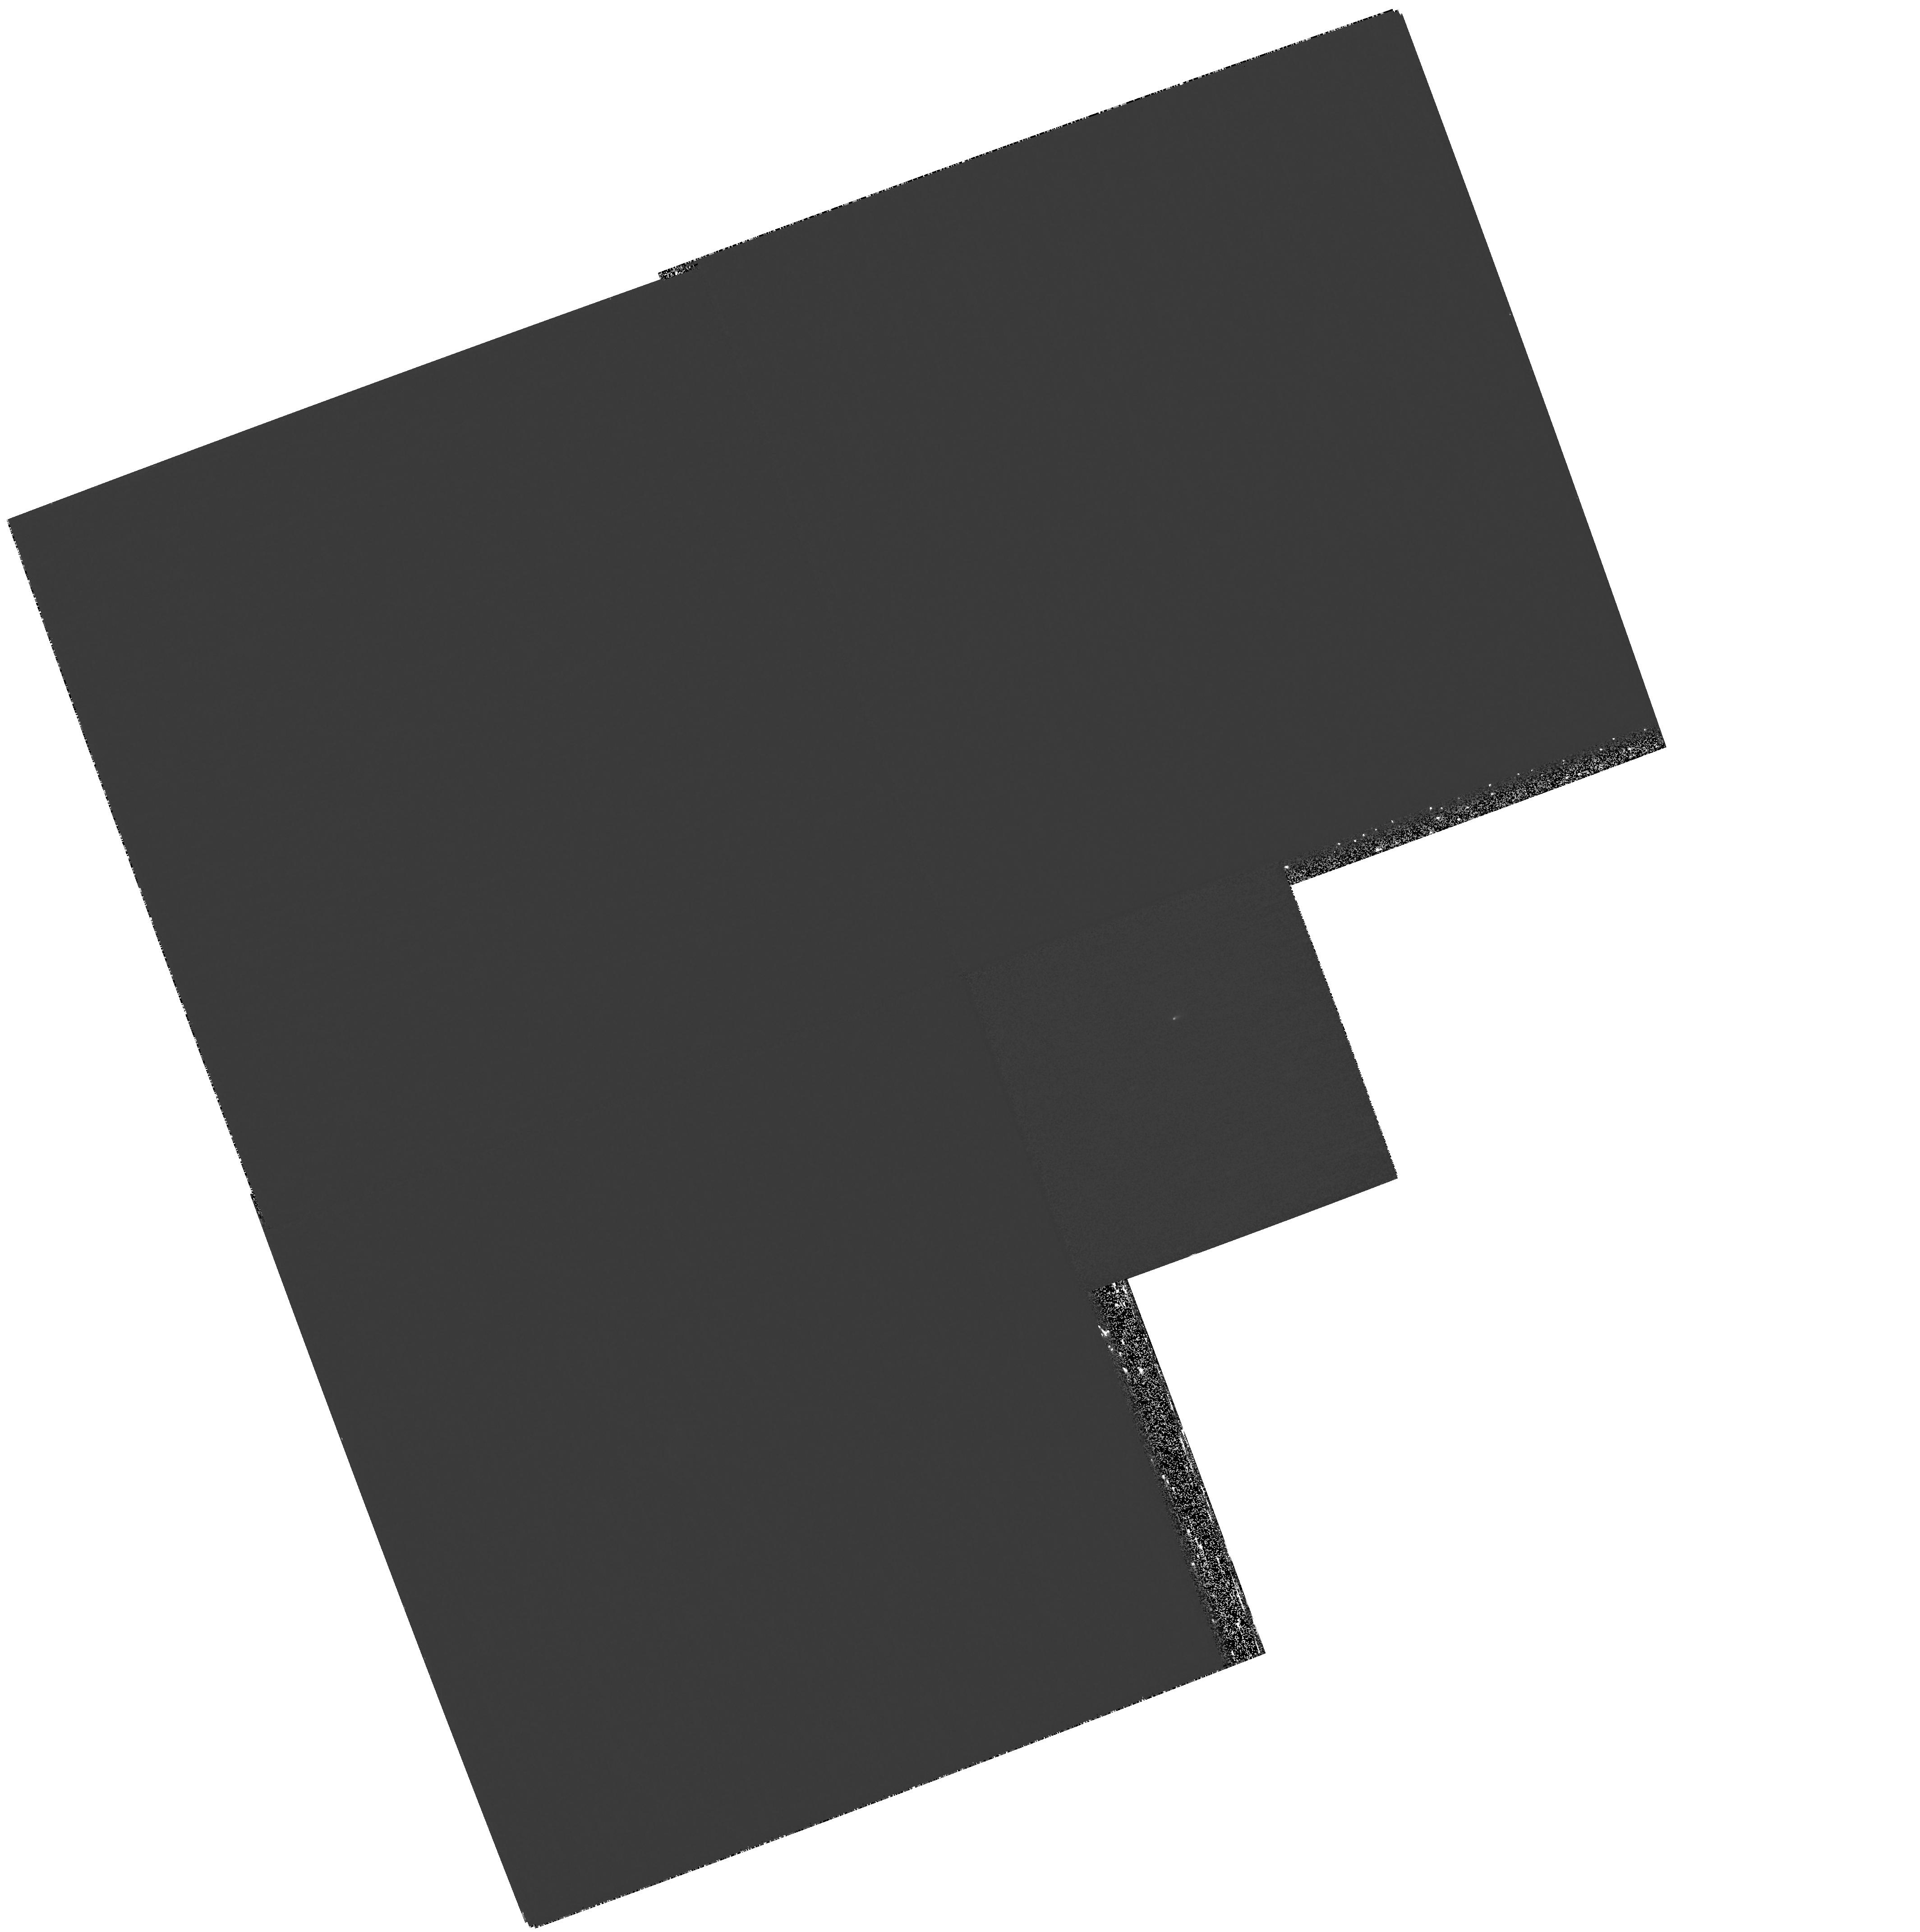
Target: NGC7674
Instrument: WFPC2/PC
Filter: F218W
Exposure: 1.1 h
Observation ID: hst_11196_54_wfpc2_pc_f218w_ua2954

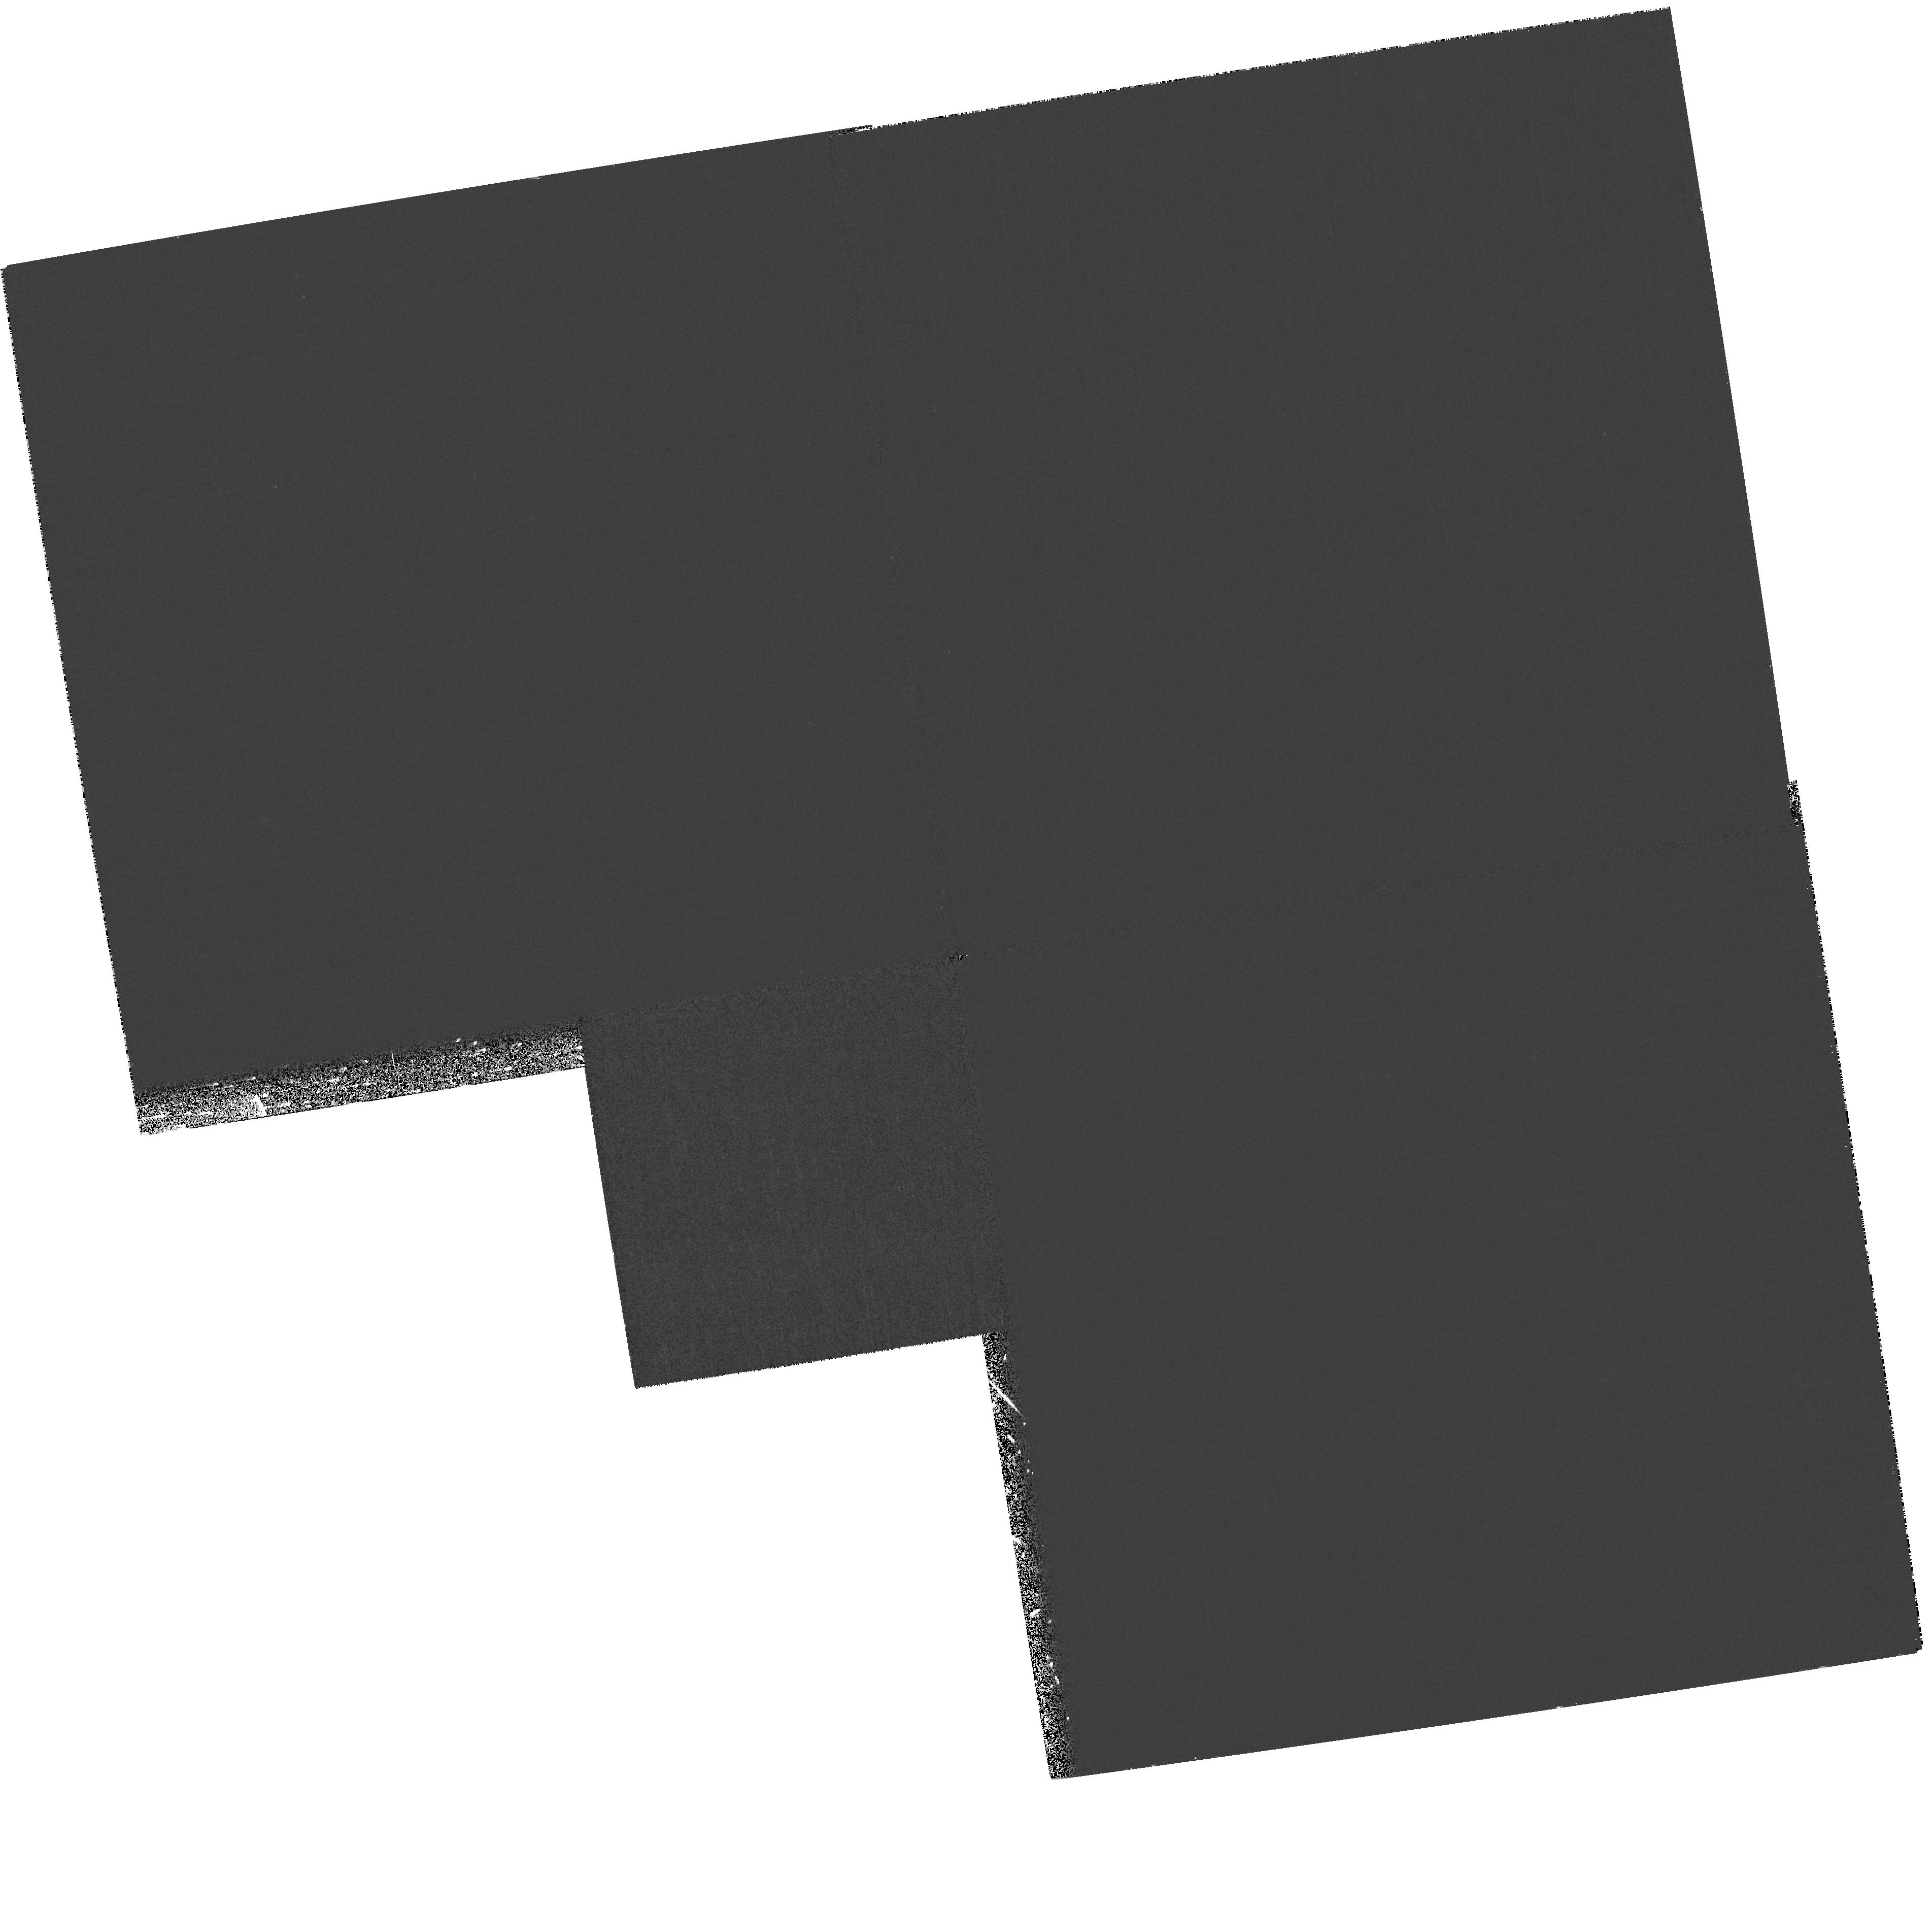
Target: UGC09618NED02
Instrument: WFPC2/PC
Filter: F218W
Exposure: 32 min
Observation ID: hst_11196_47_wfpc2_pc_f218w_ua2947

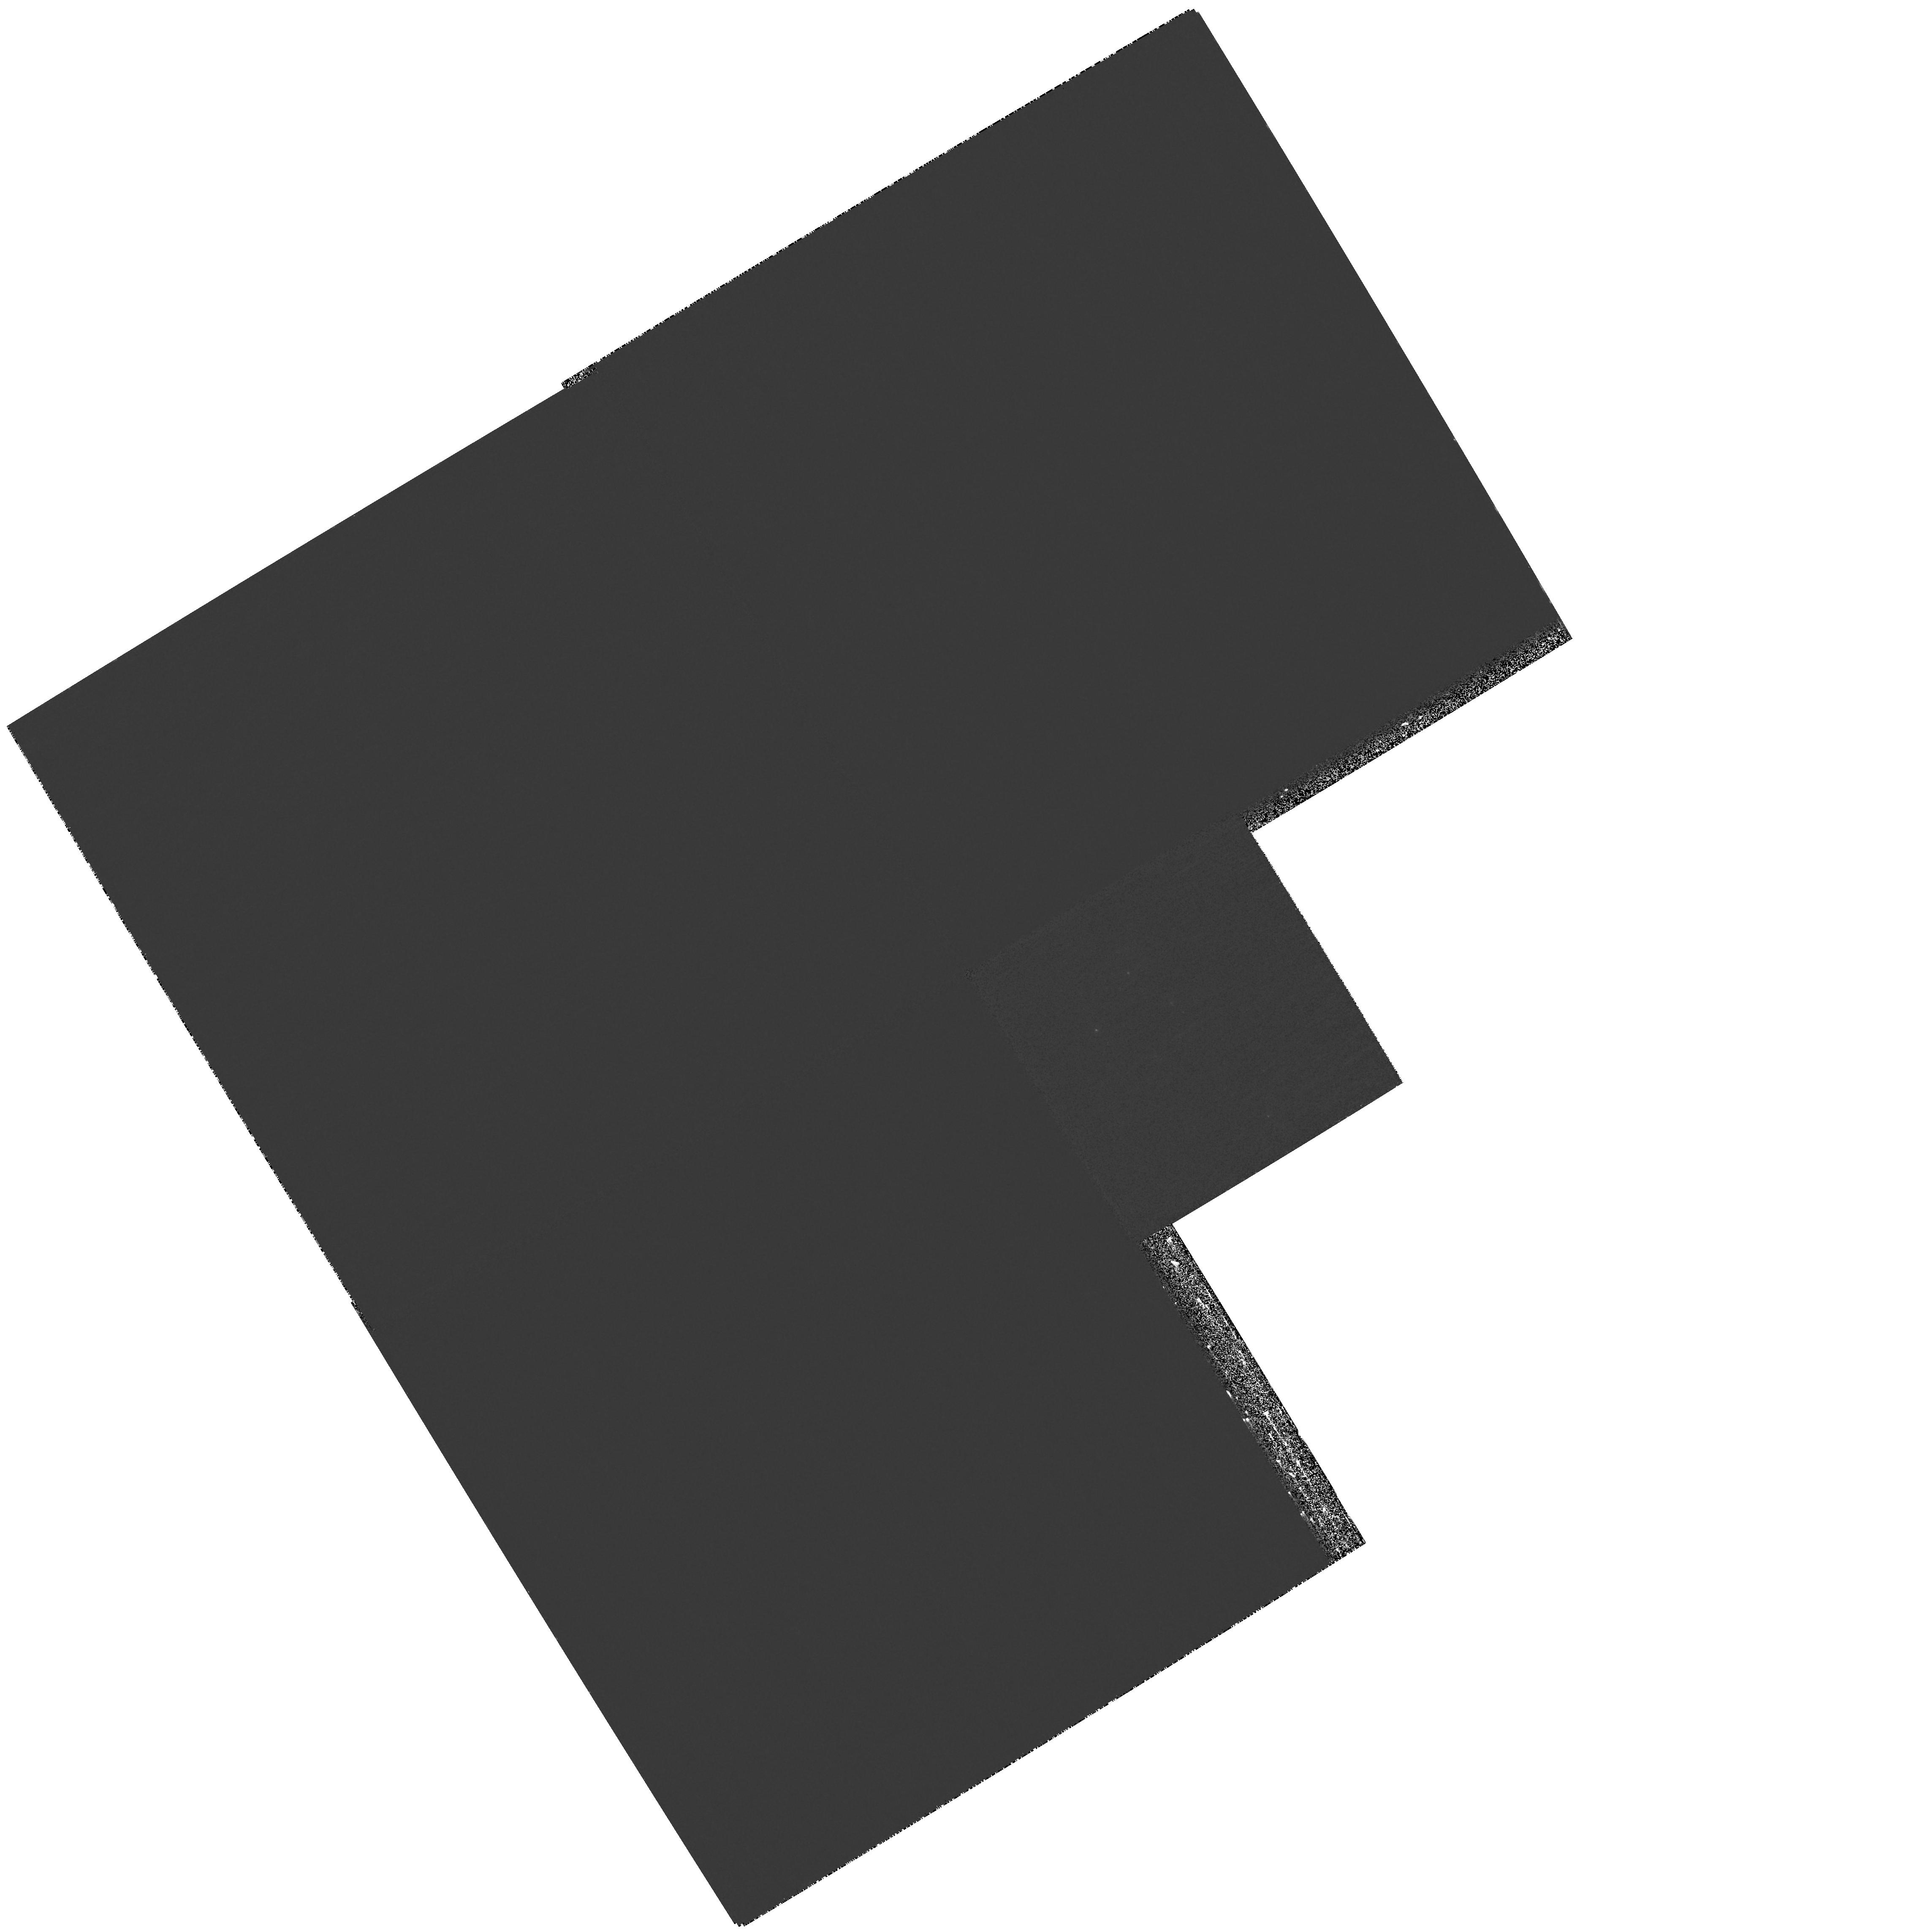
Target: NGC5257EAST
Instrument: WFPC2/PC
Filter: F218W
Exposure: 1.1 h
Observation ID: hst_11196_43_wfpc2_pc_f218w_ua2943

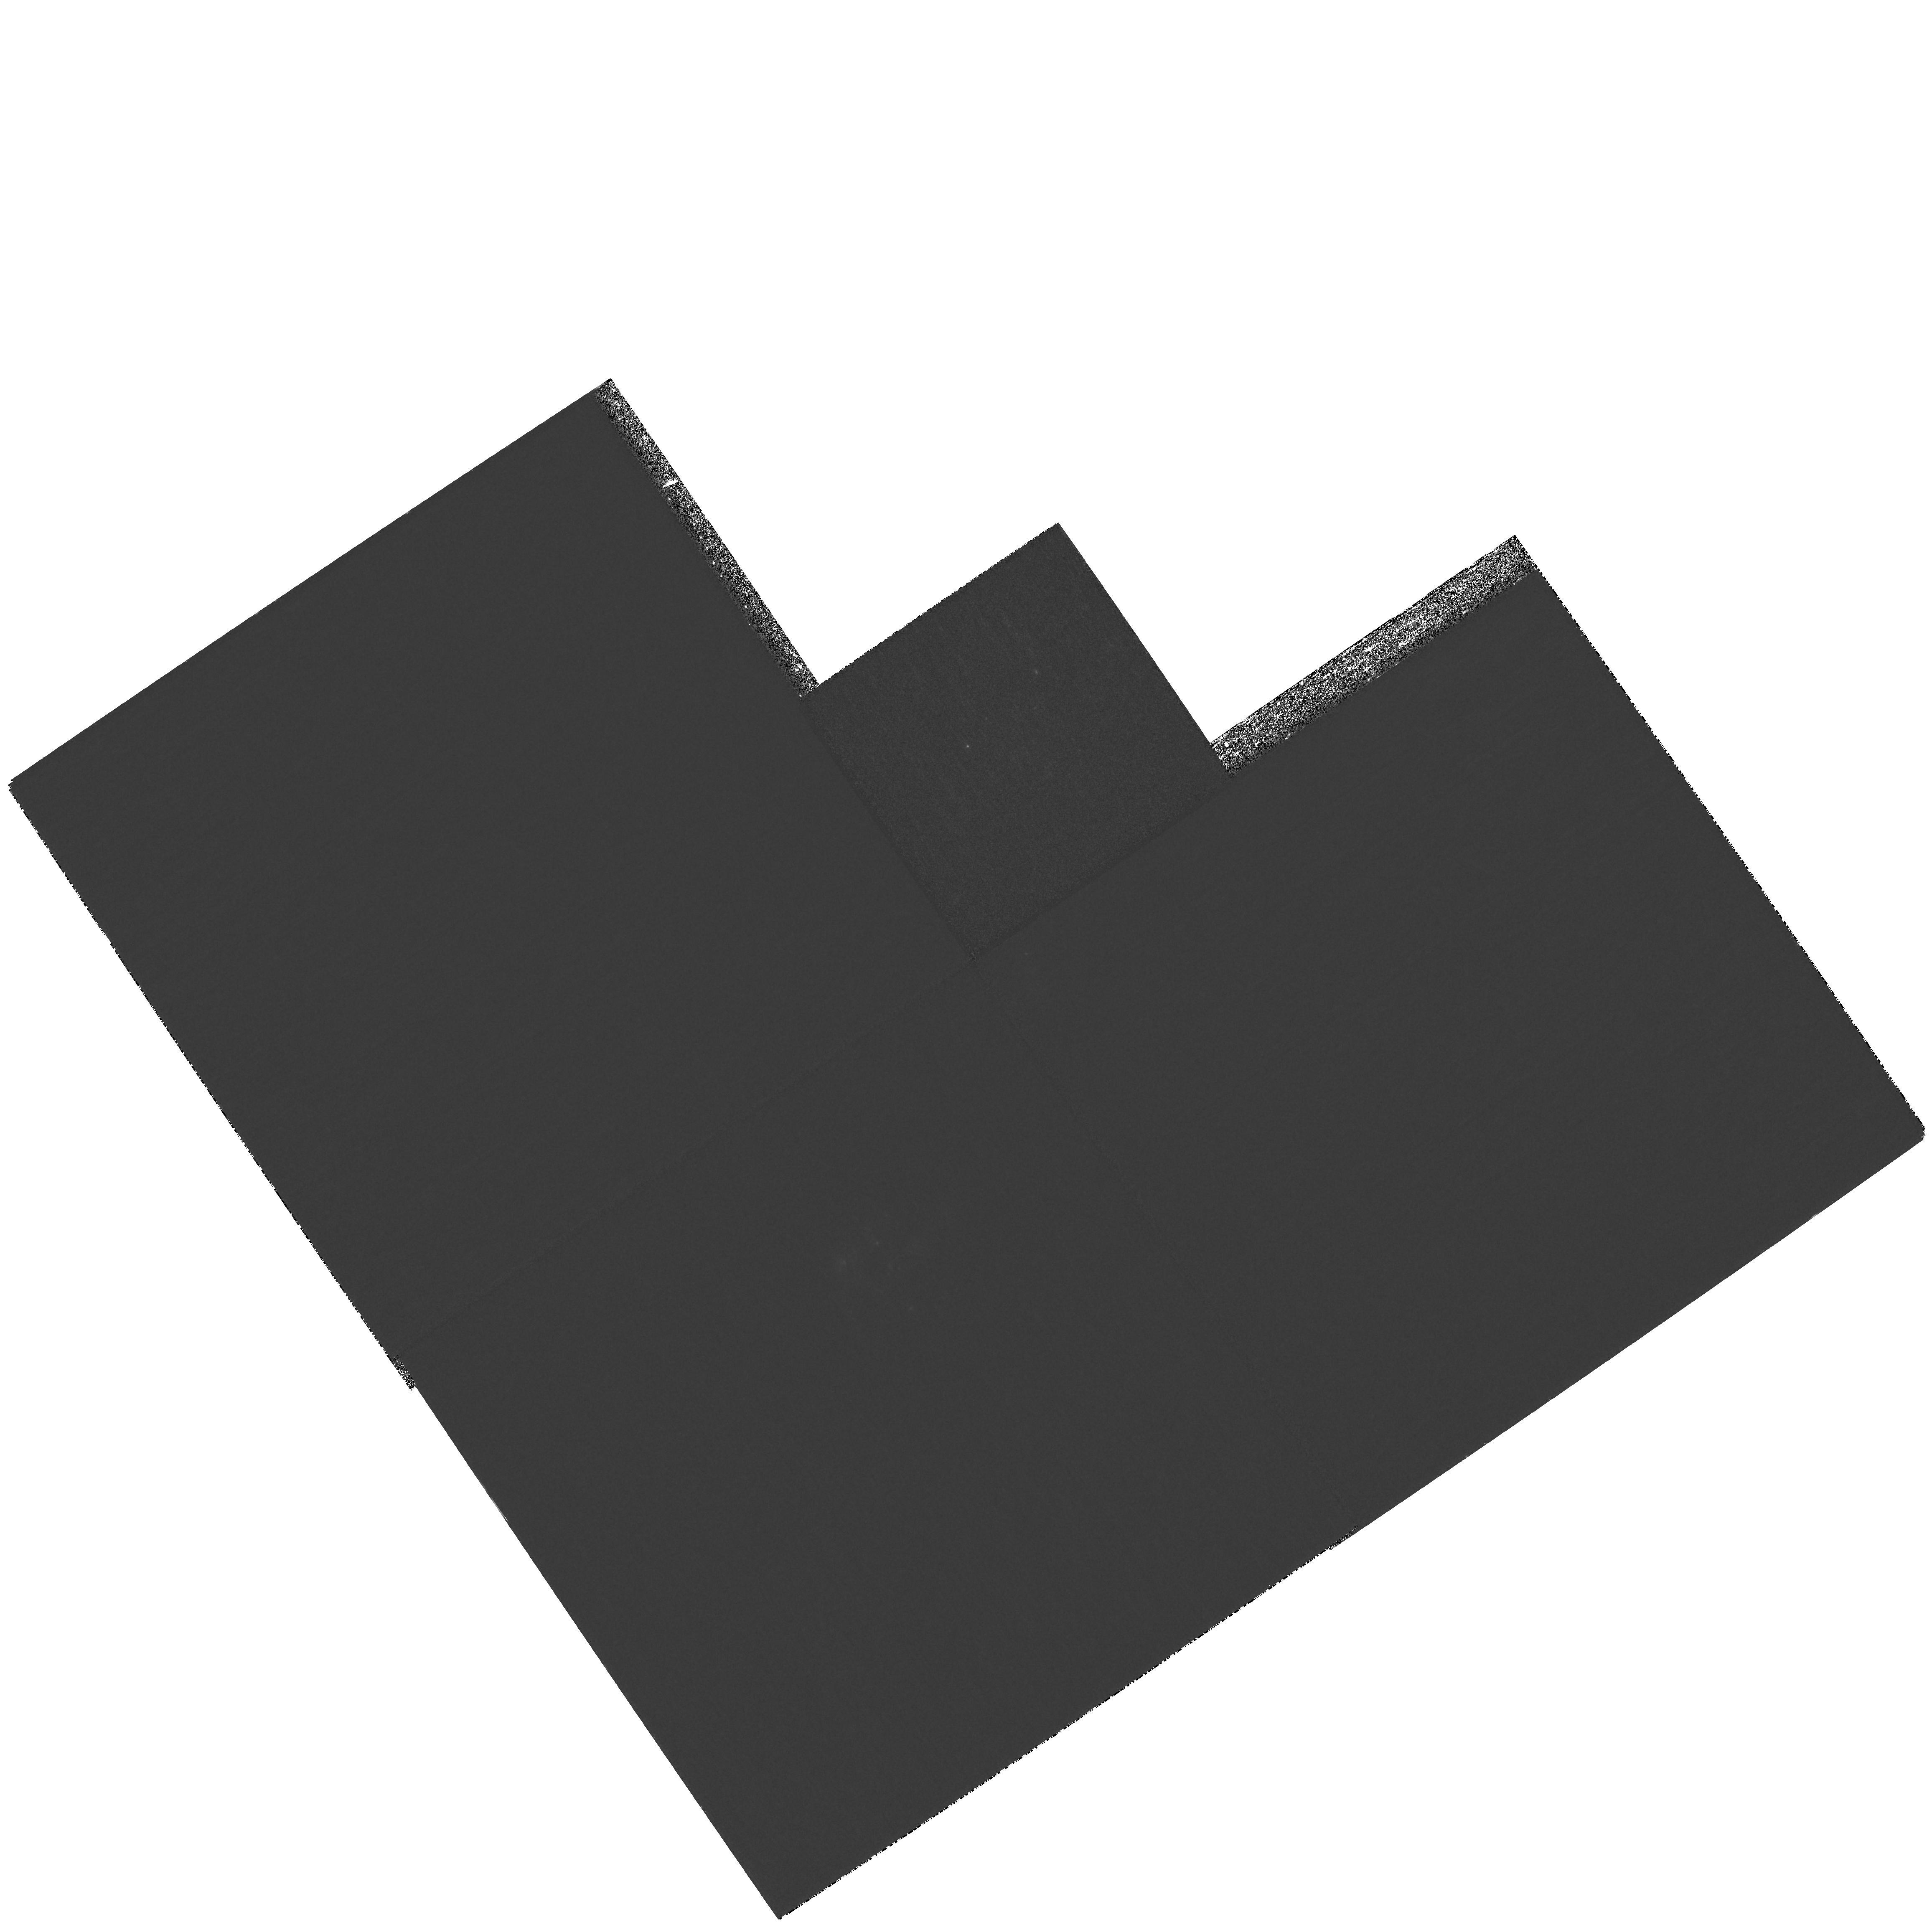
Target: ARP256NORTH
Instrument: WFPC2/PC
Filter: F218W
Exposure: 1.1 h
Observation ID: hst_11196_30_wfpc2_pc_f218w_ua2930

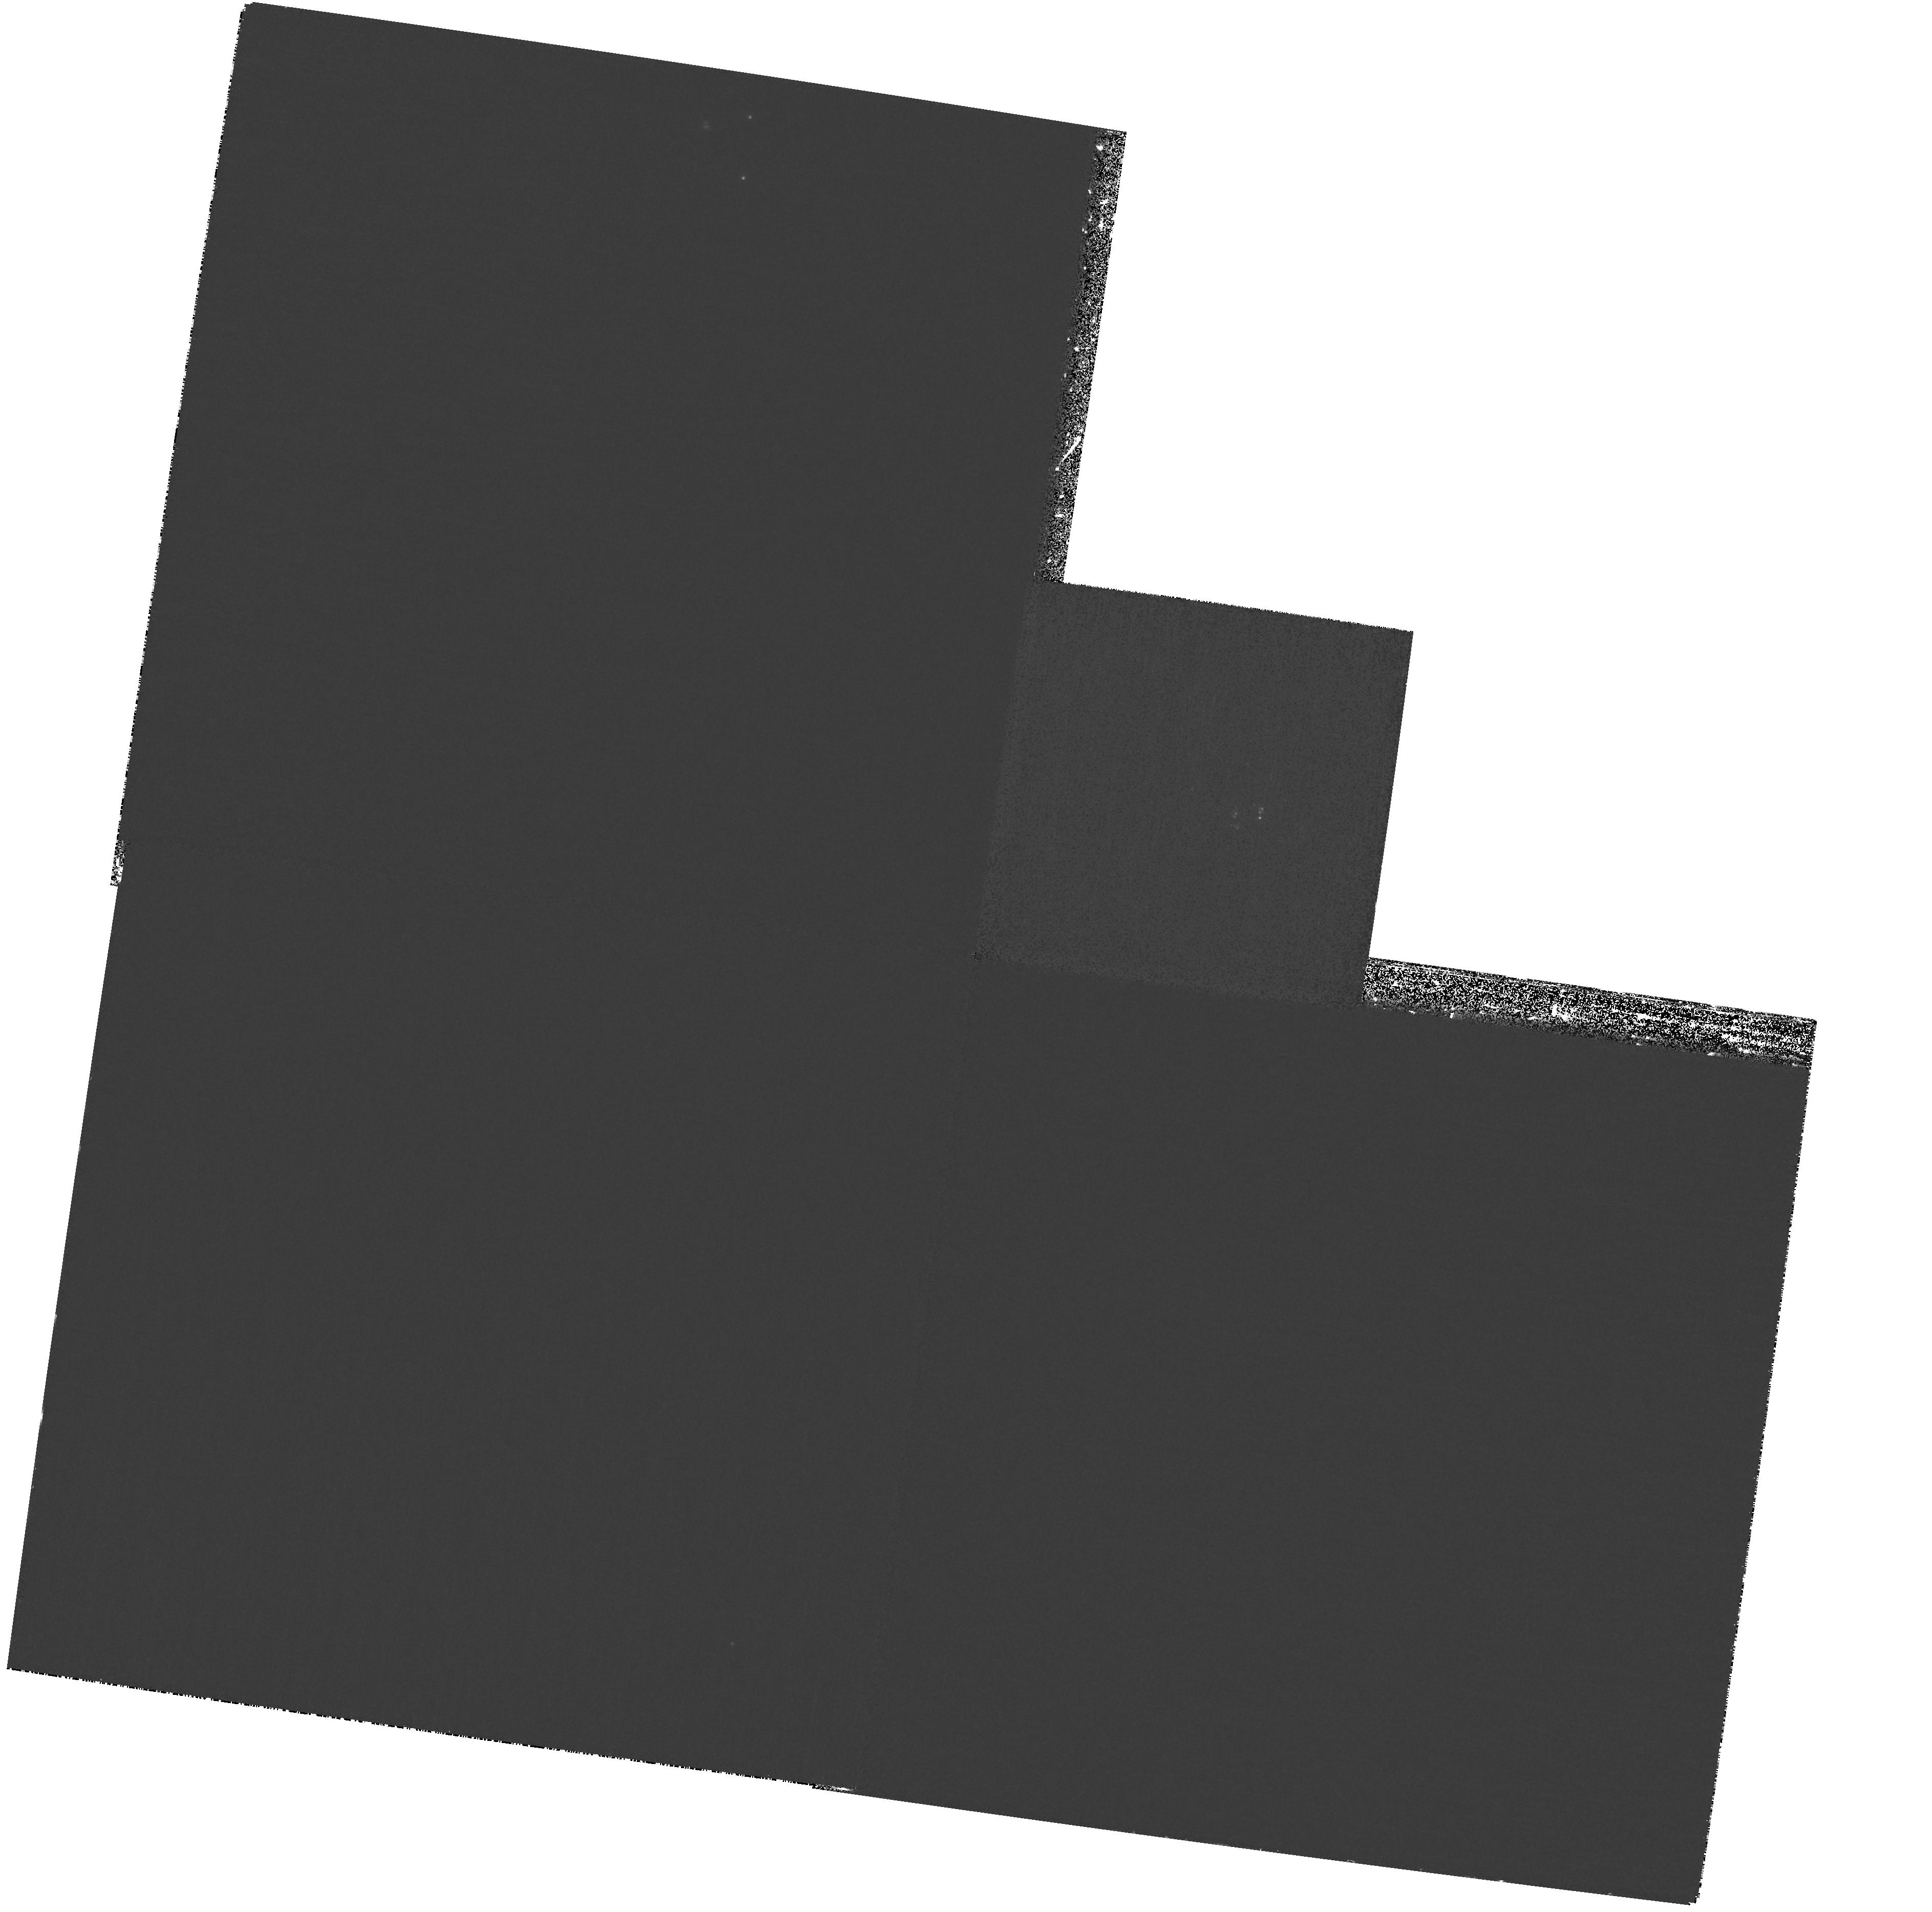
Target: NGC6786
Instrument: WFPC2/PC
Filter: F218W
Exposure: 1.2 h
Observation ID: hst_11196_50_wfpc2_pc_f218w_ua2950

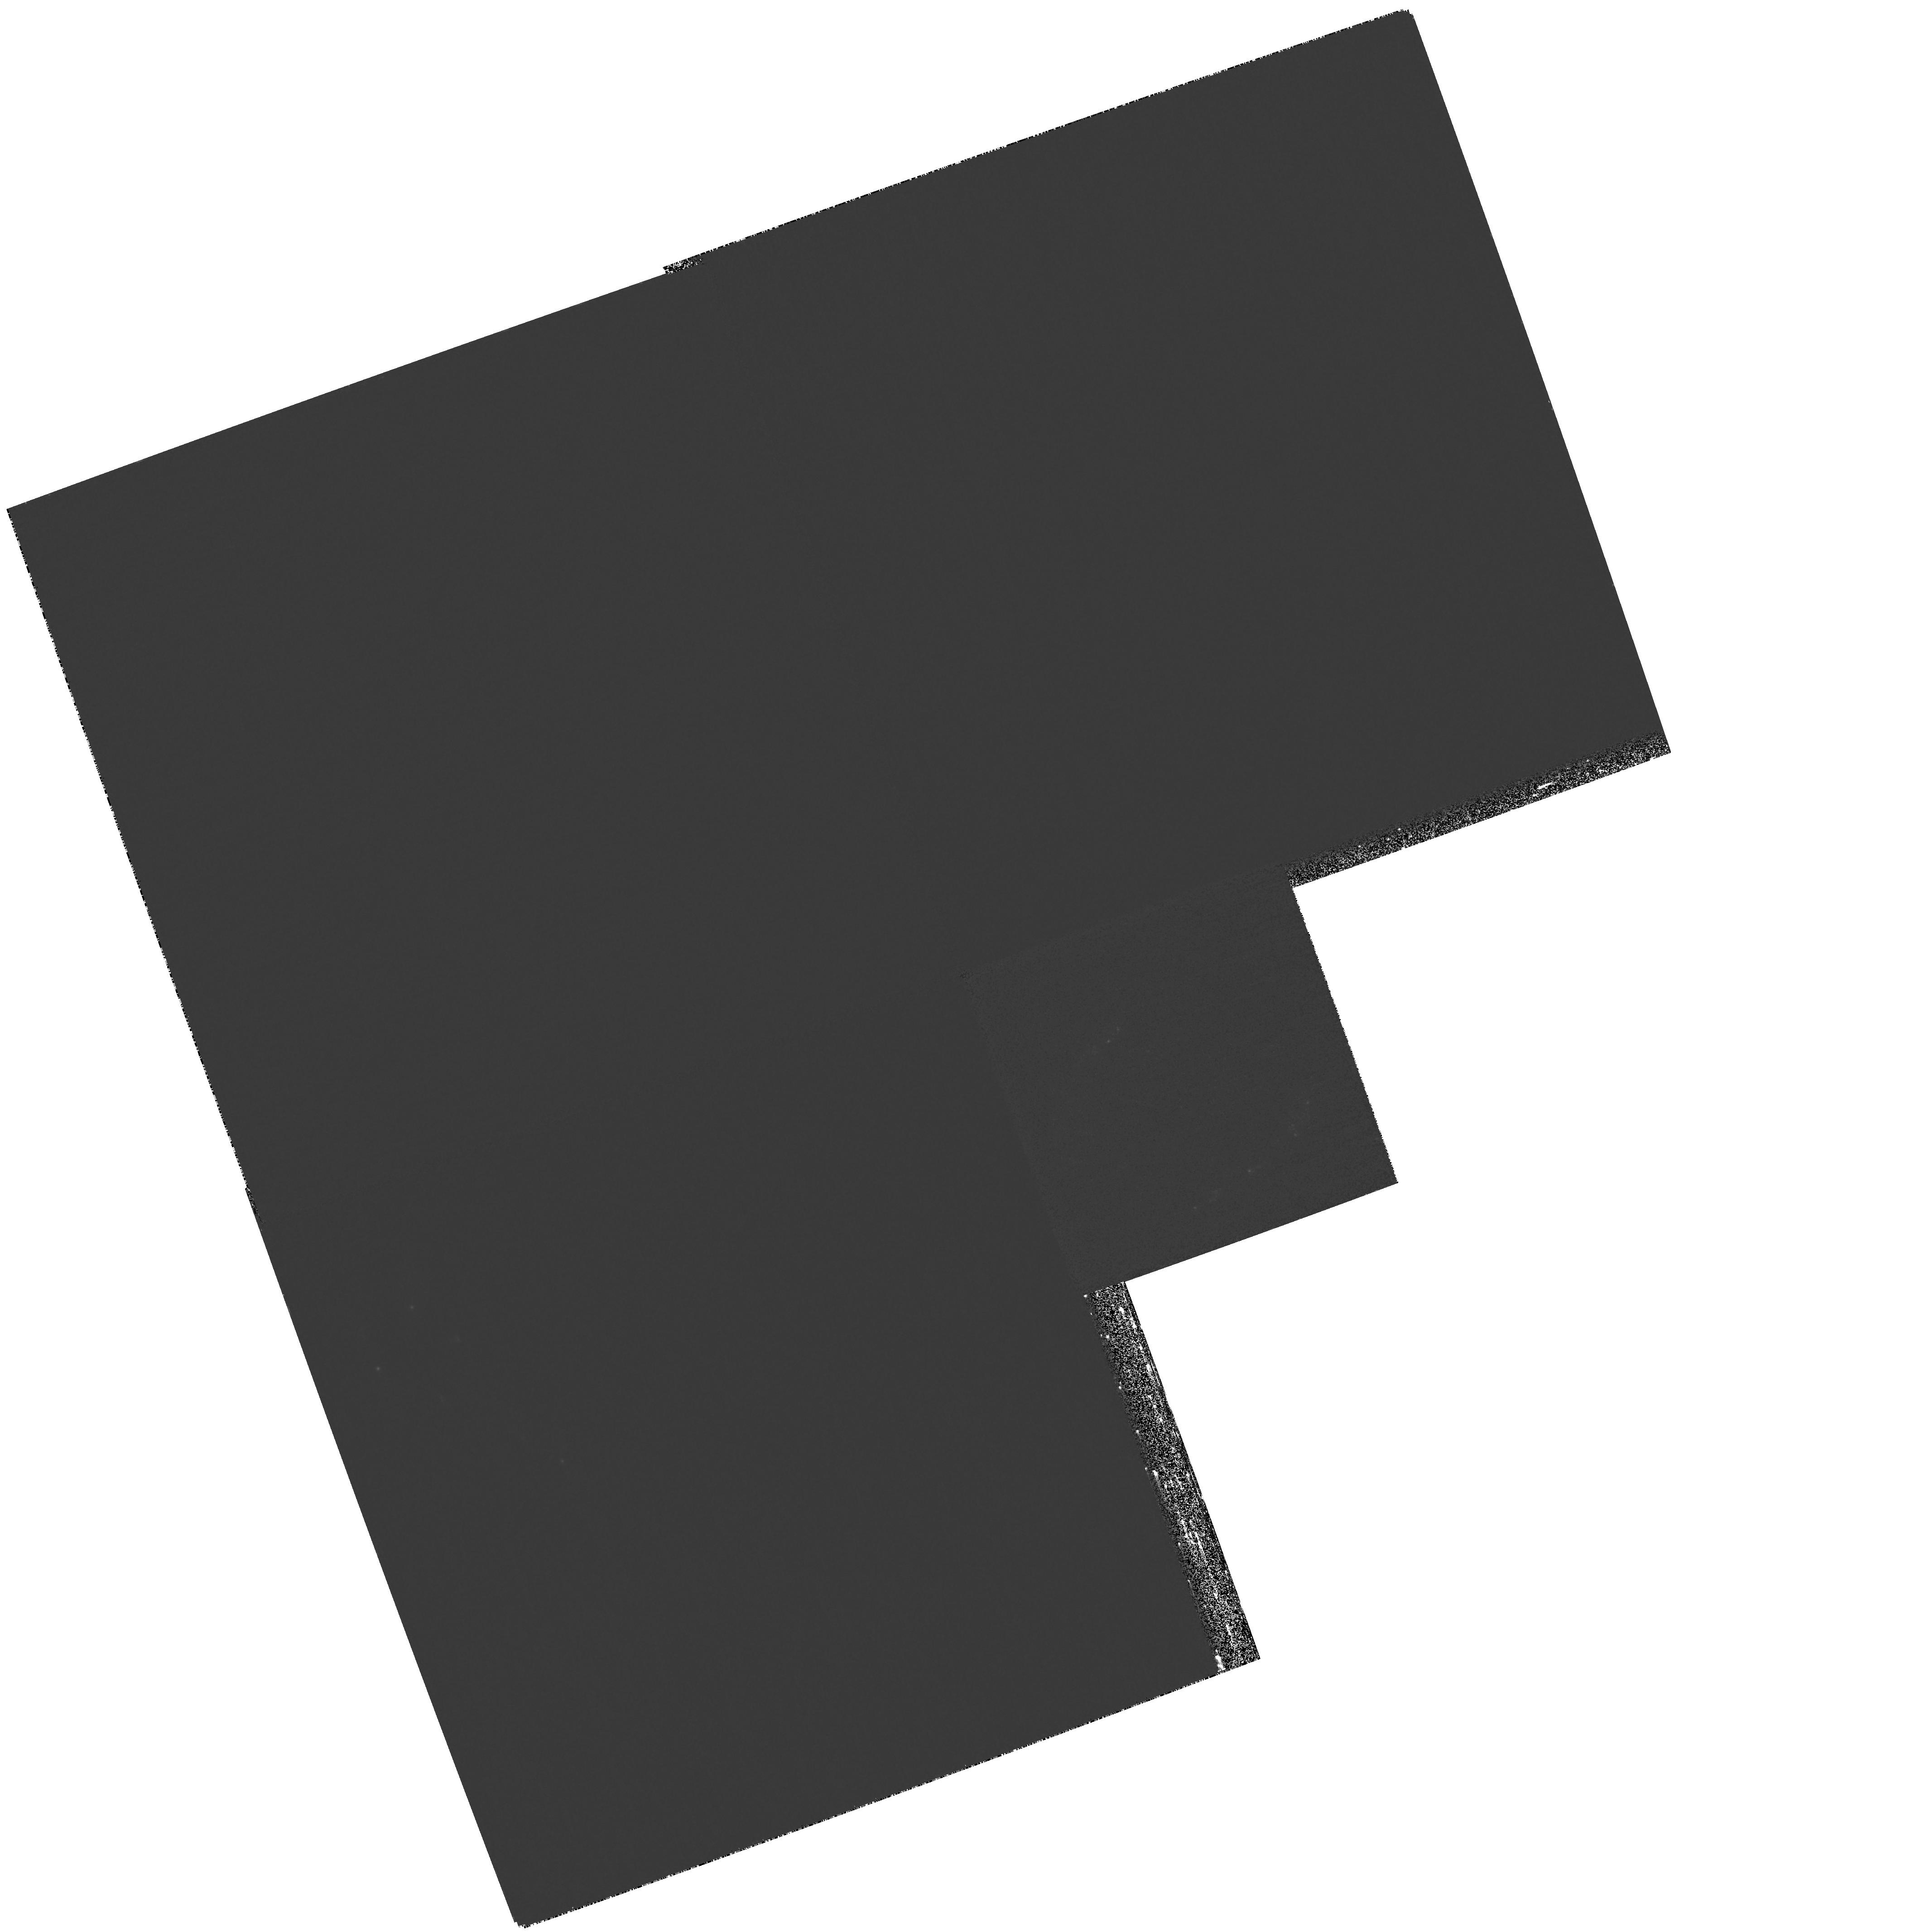
Target: NGC5257WEST
Instrument: WFPC2/PC
Filter: F218W
Exposure: 1.1 h
Observation ID: hst_11196_44_wfpc2_pc_f218w_ua2944

An Ultraviolet Survey of Luminous Infrared Galaxies in the Local Universe (PI: Evans, Aaron S.)

At luminosities above 10^11.4 L_sun, the space density of far-infrared selected galaxies exceeds that of optically selected galaxies. These Luminous Infrared Galaxies (LIRGs) are primarily interacting or merging disk galaxies undergoing starbursts and creating/fueling central AGN. We propose far (ACS/SBC/F140LP) and near (WFPC2/PC/F218W) UV imaging of a sample of 27 galaxies drawn from the complete IRAS Revised Bright Galaxy Sample (RBGS) LIRGs sample and known, from our Cycle 14 B and I-band ACS imaging observations, to have significant numbers of bright (23 < B < 21 mag) star clusters in the central 30 arcsec. The HST UV data will be combined with previously obtained HST, Spitzer, and GALEX images to (i) calculate the ages of the clusters as function of merger stage, (ii) measure the amount of UV light in massive star clusters relative to diffuse regions of star formation, (iii) assess the feasibility of using the UV slope to predict the far-IR luminosity (and thus the star formation rate) both among and within IR-luminous galaxies, and (iv) provide a much needed catalog of rest-frame UV morphologies for comparison with rest-frame UV images of high-z LIRGs and Lyman Break Galaxies. These observations will achieve the resolution required to perform both detailed photometry of compact structures and spatial correlations between UV and redder wavelengths for a physical interpretation our IRX-Beta results. The HST UV data, combined with the HST ACS, Spitzer, Chandra, and GALEX observations of this sample, will result in the most comprehensive study of luminous starburst galaxies to date.